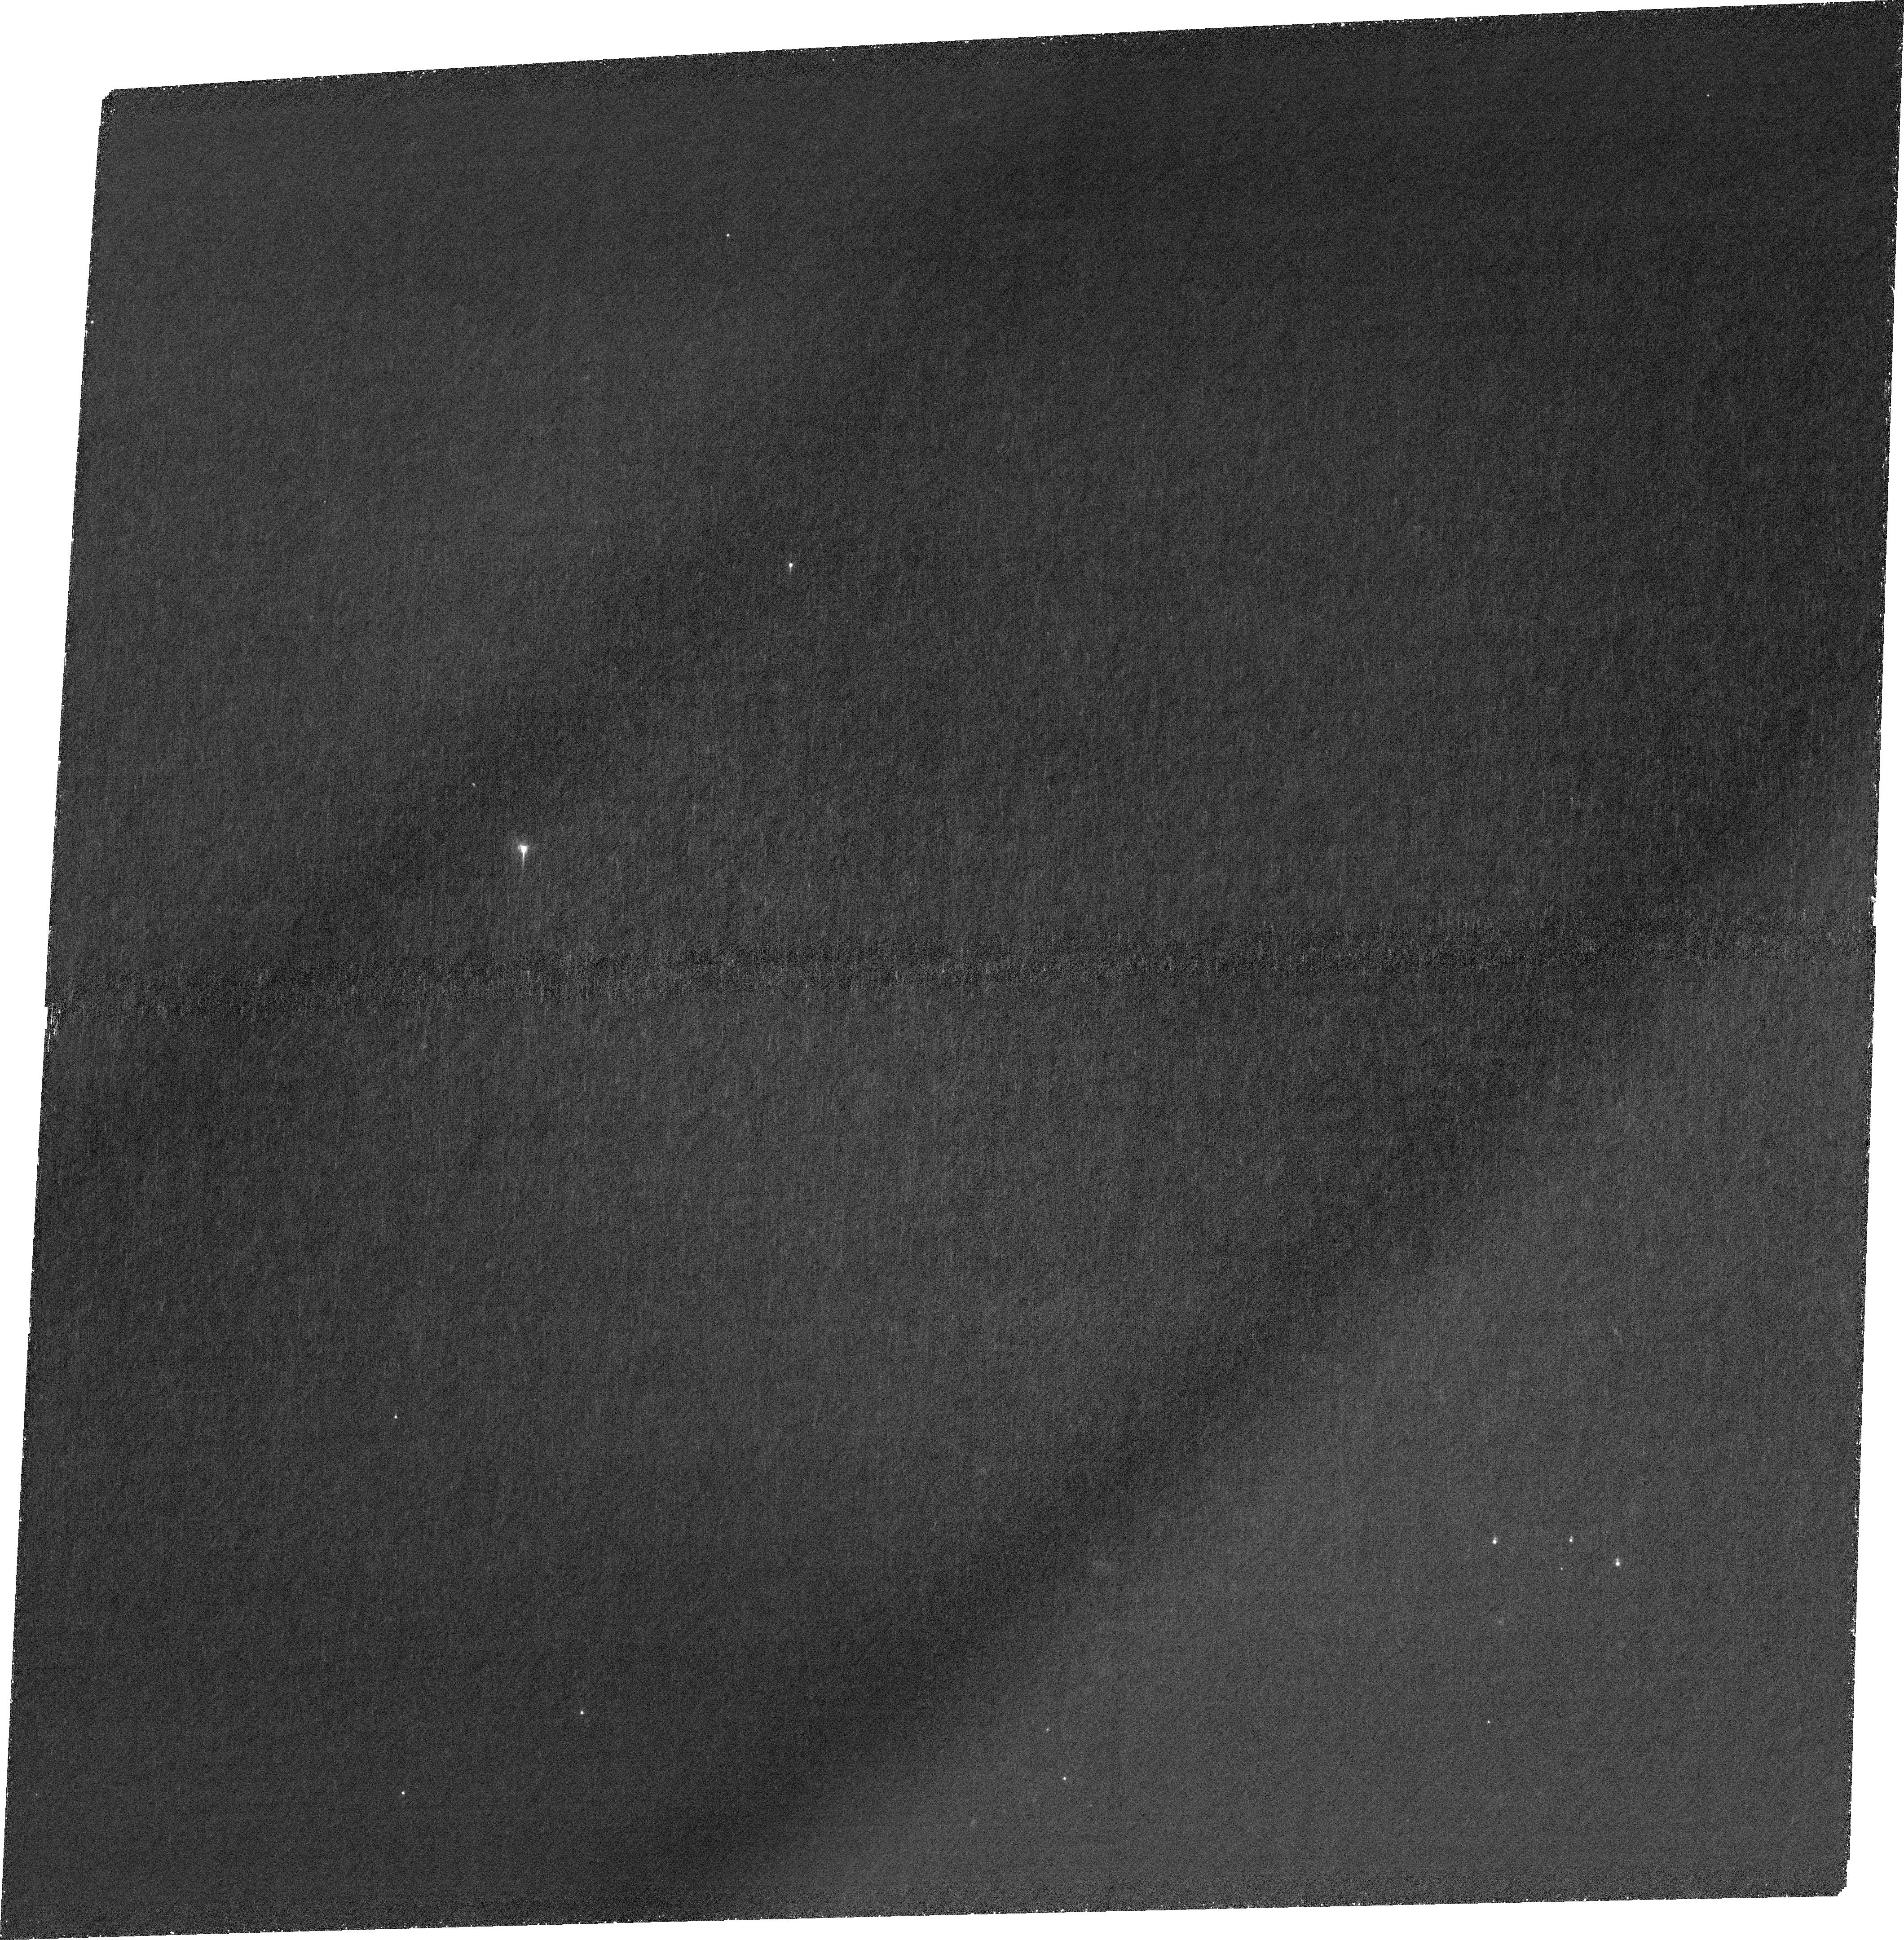
Target: SDSSJ0909+4449. Instrument: ACS/WFC. Filter: FR462N. Exposure: 3.2 h. Observation ID: jfju03010

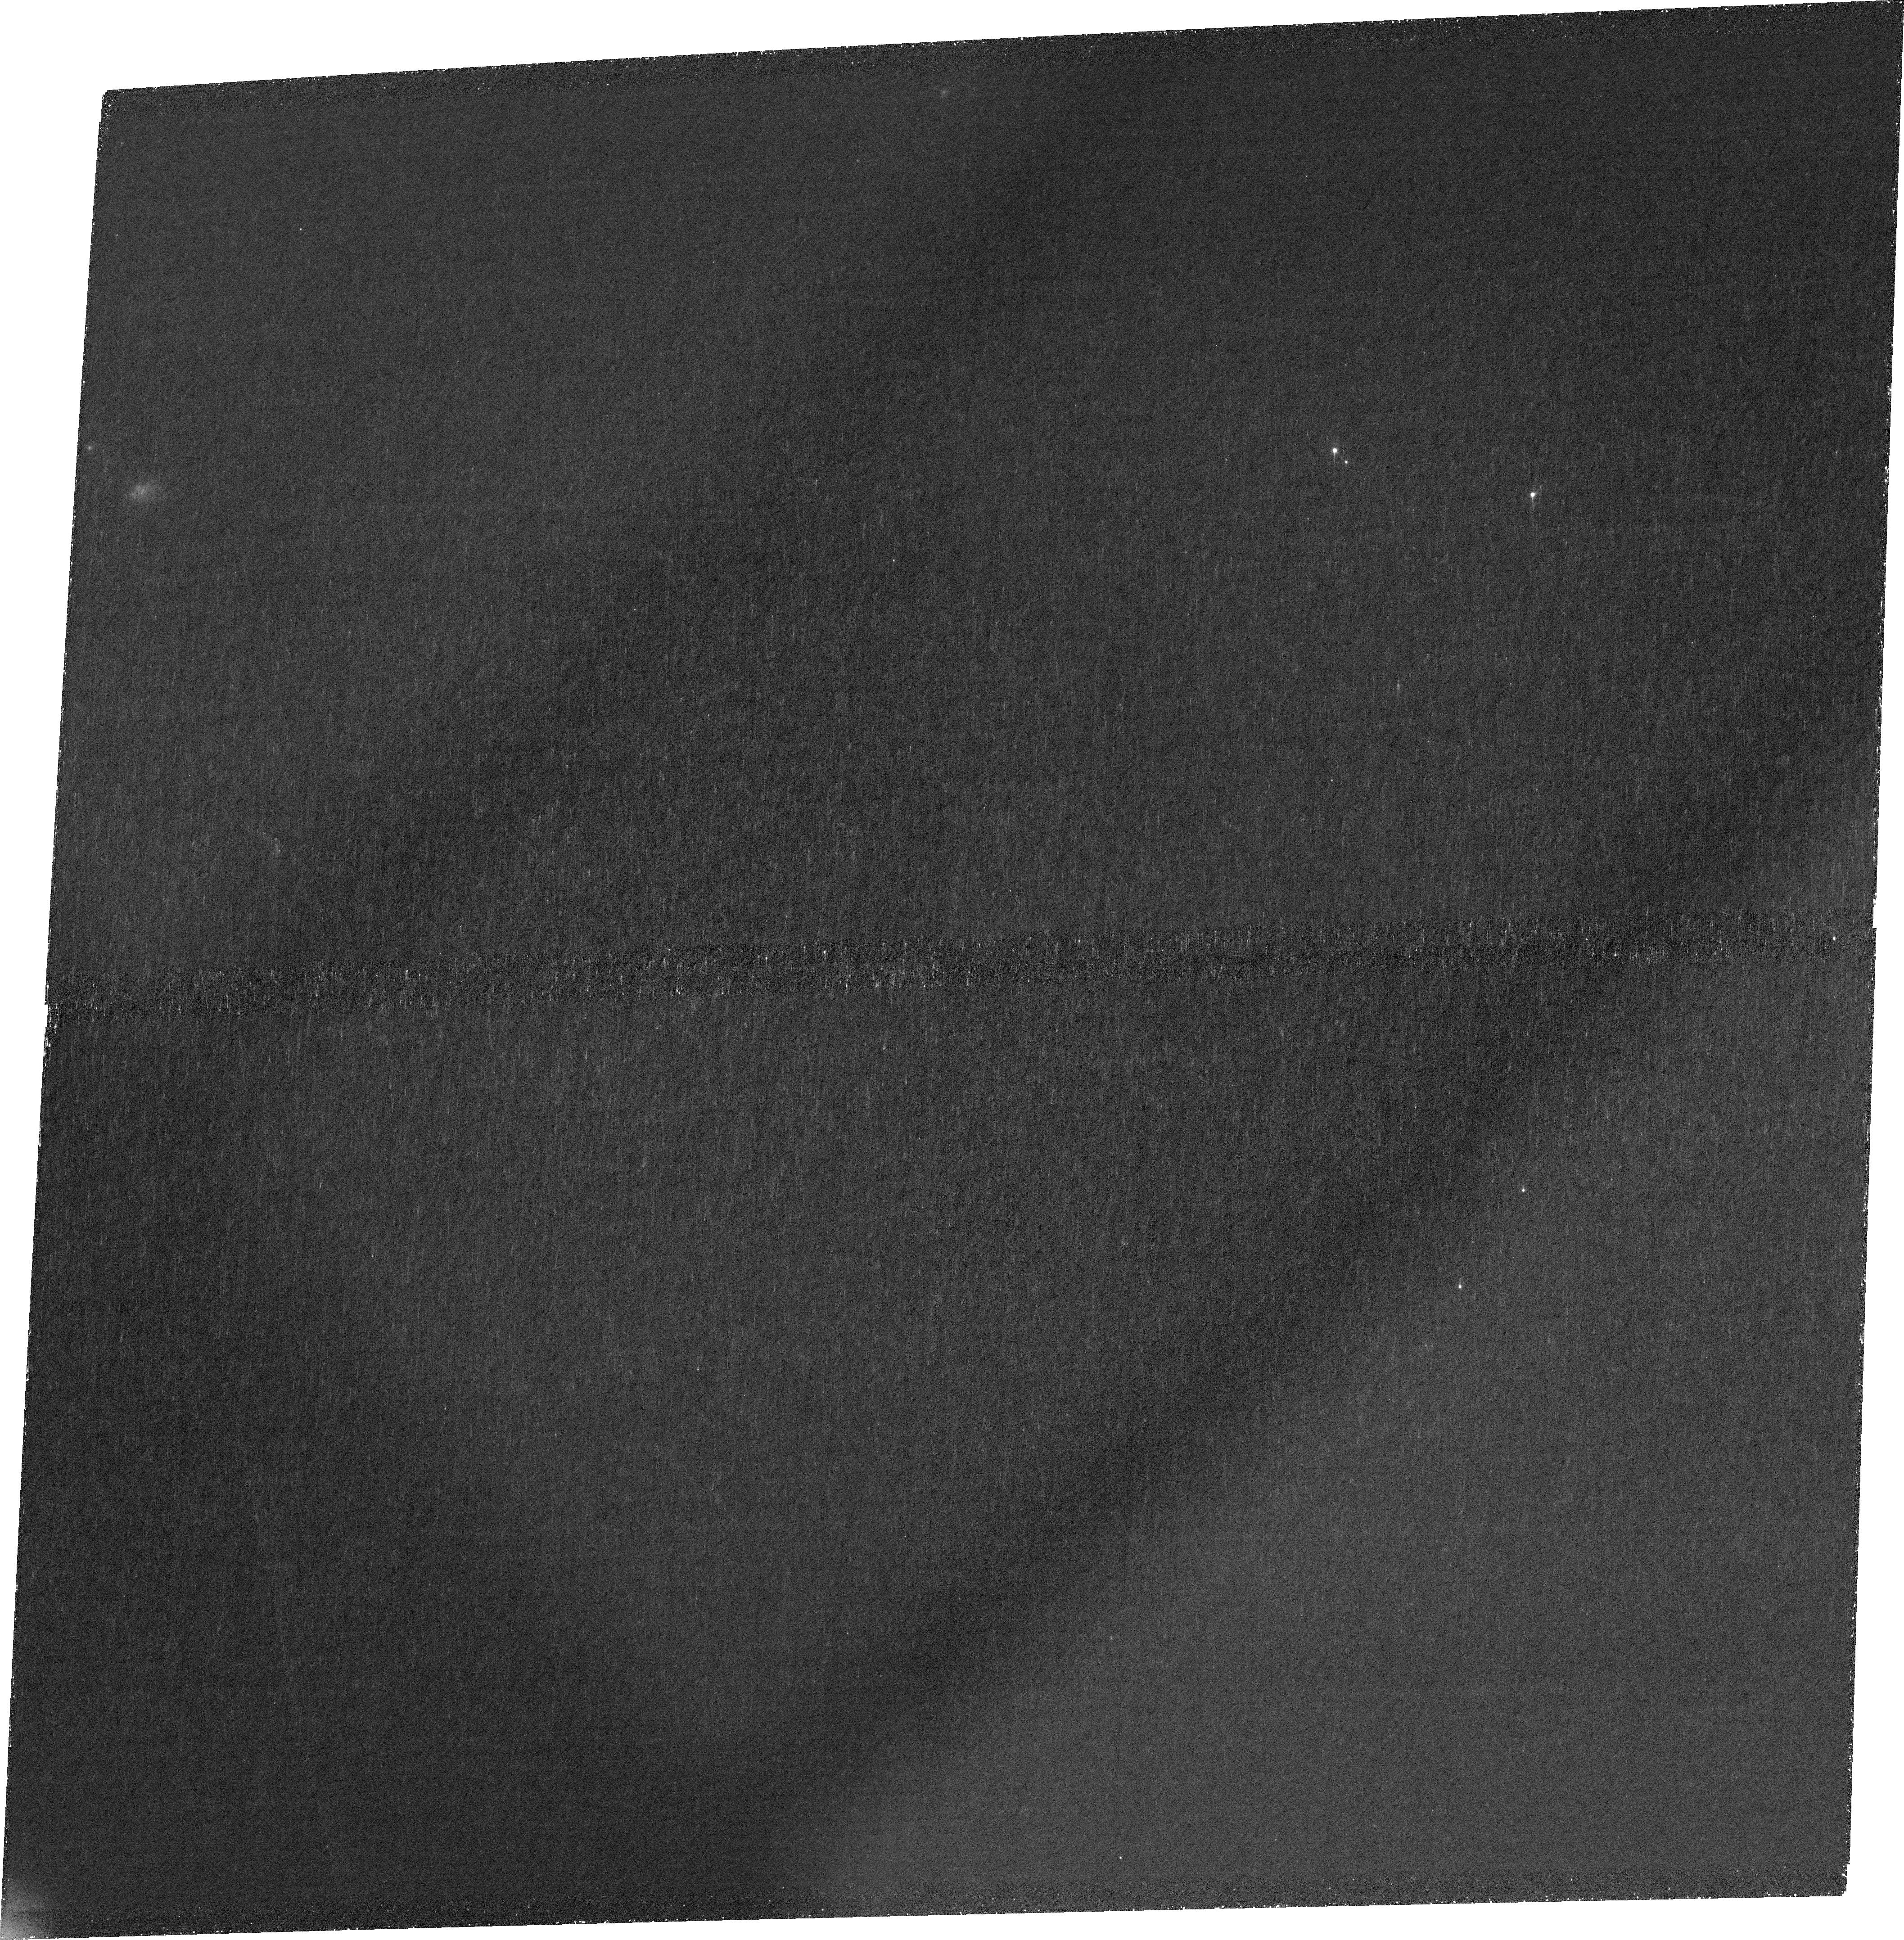
Target: SDSSJ1029+2623. Instrument: ACS/WFC. Filter: FR388N. Exposure: 1.9 h. Observation ID: jfju01010

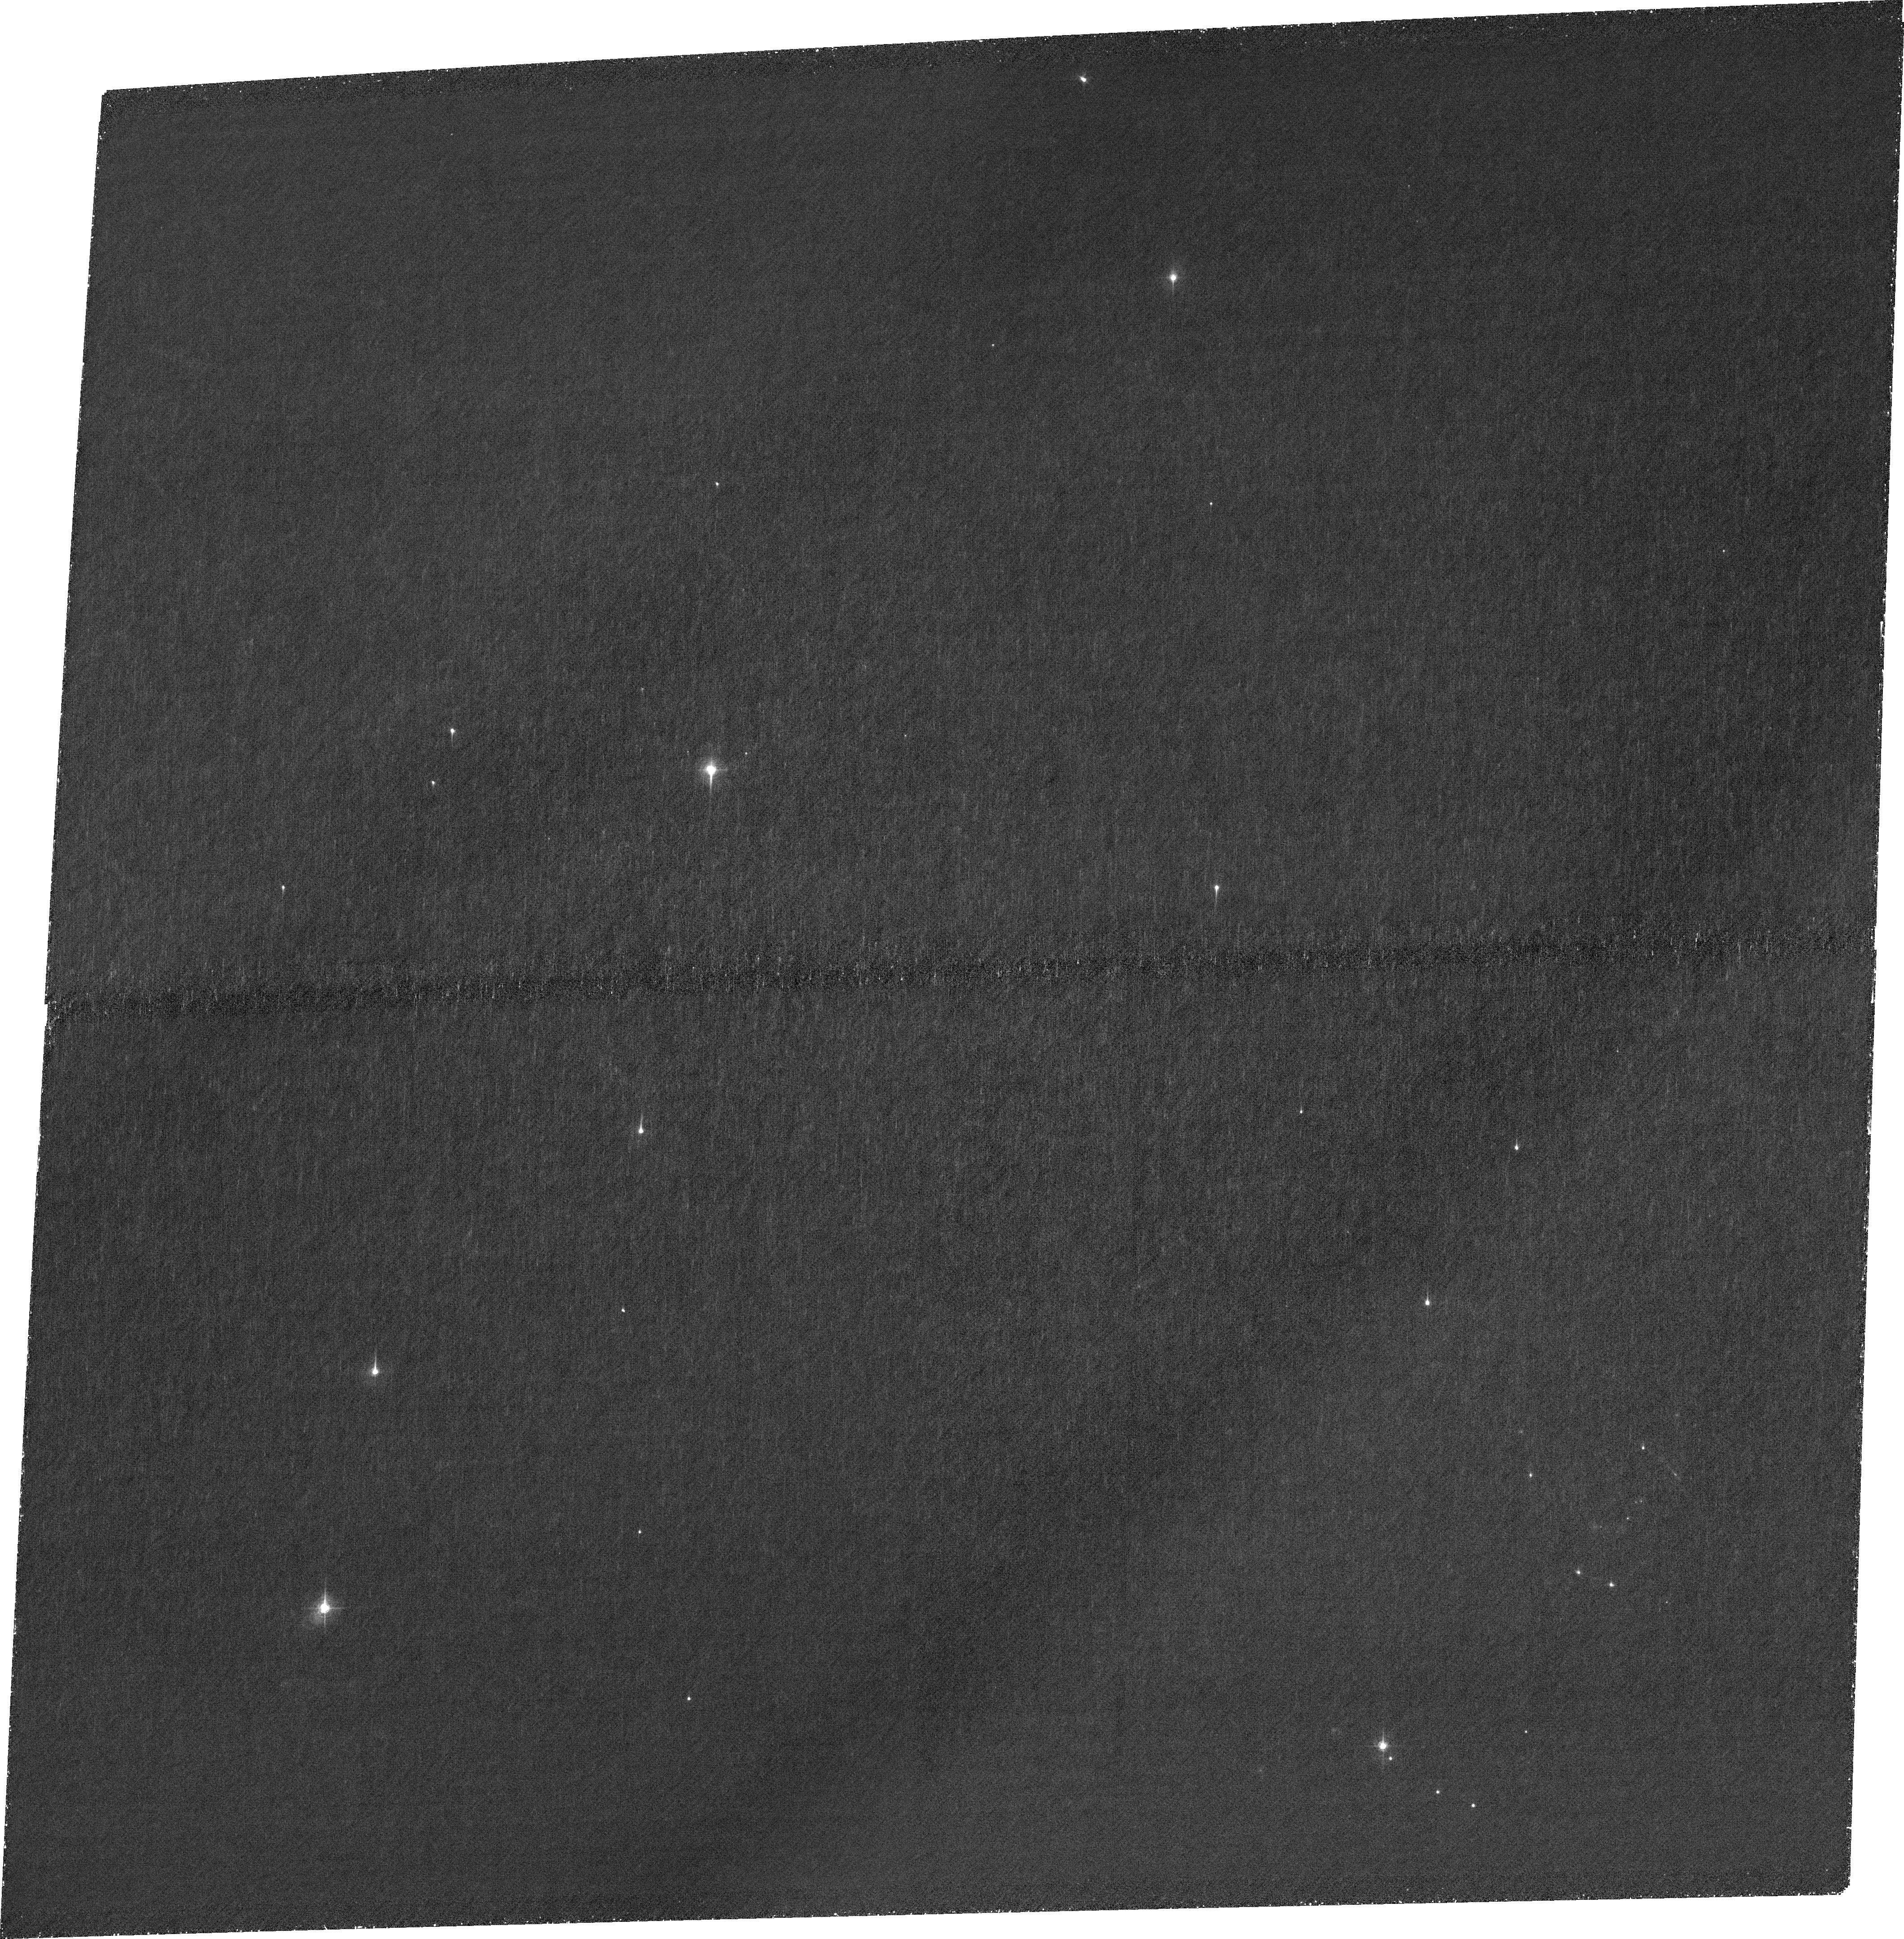
Target: SDSSJ2222+2745. Instrument: ACS/WFC. Filter: FR462N. Exposure: 2.6 h. Observation ID: jfju02010

Mapping Spatially Resolved Neutral H In Strongly Lensed Quasar Host Galaxies With Narrowband Lyman-alpha (PI: Bayliss, Matthew)

Large-separation (r>10") lensed quasars are extremely rare, but provide opportunities to zoom in maximally on quasar host galaxies. With magnification factors of ~20+, these systems enable studies that are impossible with quasars in the field, or even lower magnification galaxy-quasar lens systems. Lyman-alpha emission scatters resonant off of neutral hydrogen, and so its physical extent and distribution therefore provides a direct tracer of the neutral H gas content in galaxies. We propose to leverage the uniquely powerful combination of HST optical narrowband imaging (to isolate Lyman-alpha) and strong gravitational lensing to directly image the spatial distribution of neutral H on ~<100-200 pc physical scales within five quasar host galaxies at z=1.9-3.3. Archival HST+JWST broadband imaging constrains the spatially resolved stellar populations, providing maps of ionizing photon production from the stars so that we can robustly compare Lyman-alpha production against the Lyman-alpha narrowband imaging to quantity spatially resolved Lyman-alpha escape. The extreme magnifications allows for a clean separation of quasar vs host galaxy light to within ~100-200 parsecs of the central AGN engines. The resulting high resolution narrowband Lyman-alpha imaging data will unobtainable with any near term facility once HST ceases operations, and will hold substantial legacy value that will enhance future spatially resolved NIR spectroscopic studies of these quasar host galaxies.